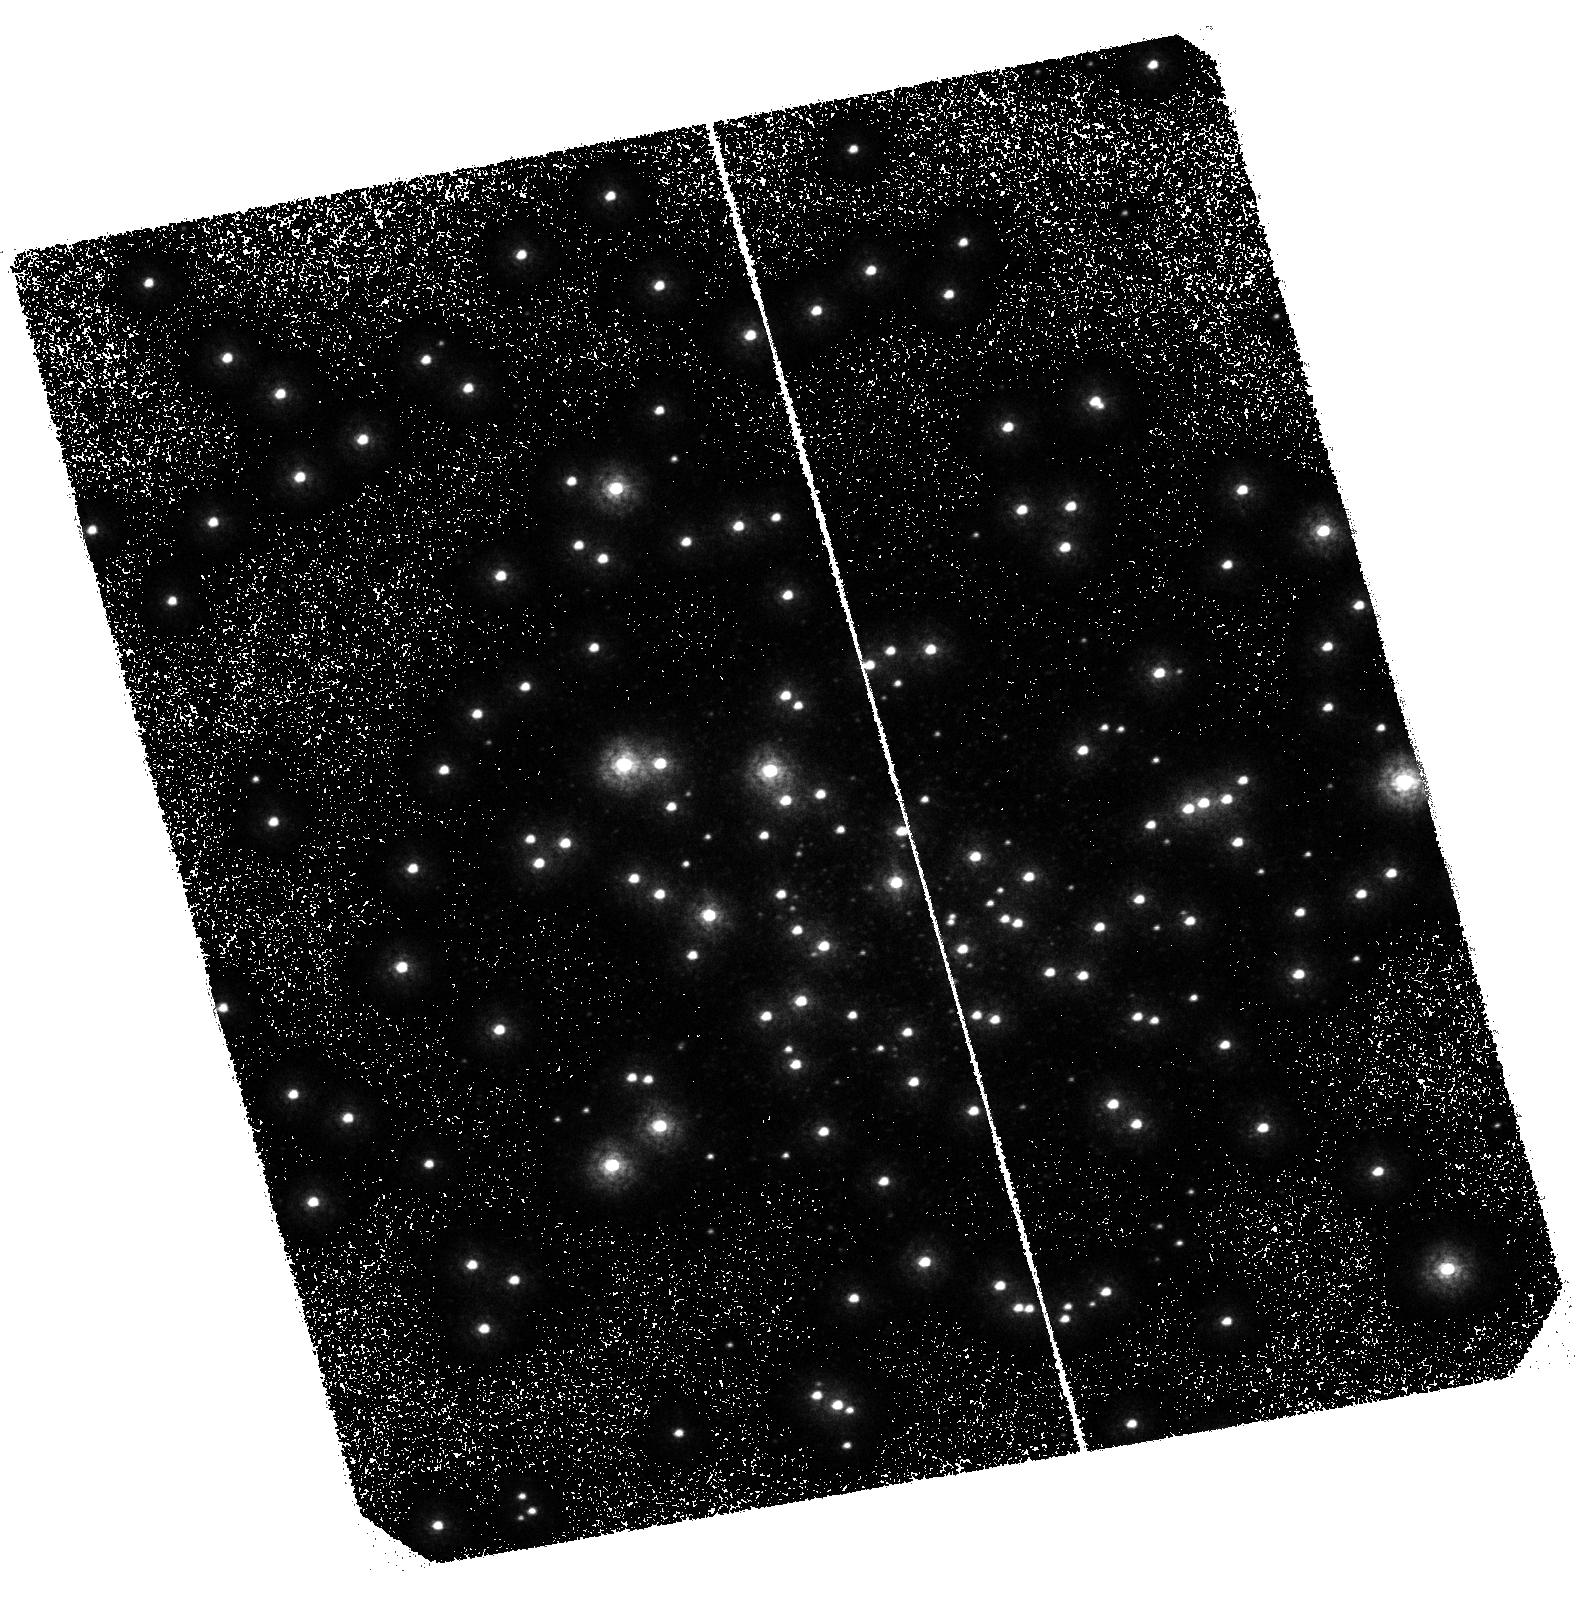
Target: M80. Instrument: ACS/SBC. Filter: F165LP. Exposure: 2.8 h. Observation ID: hst_10183_01_acs_sbc_f165lp_j8y501

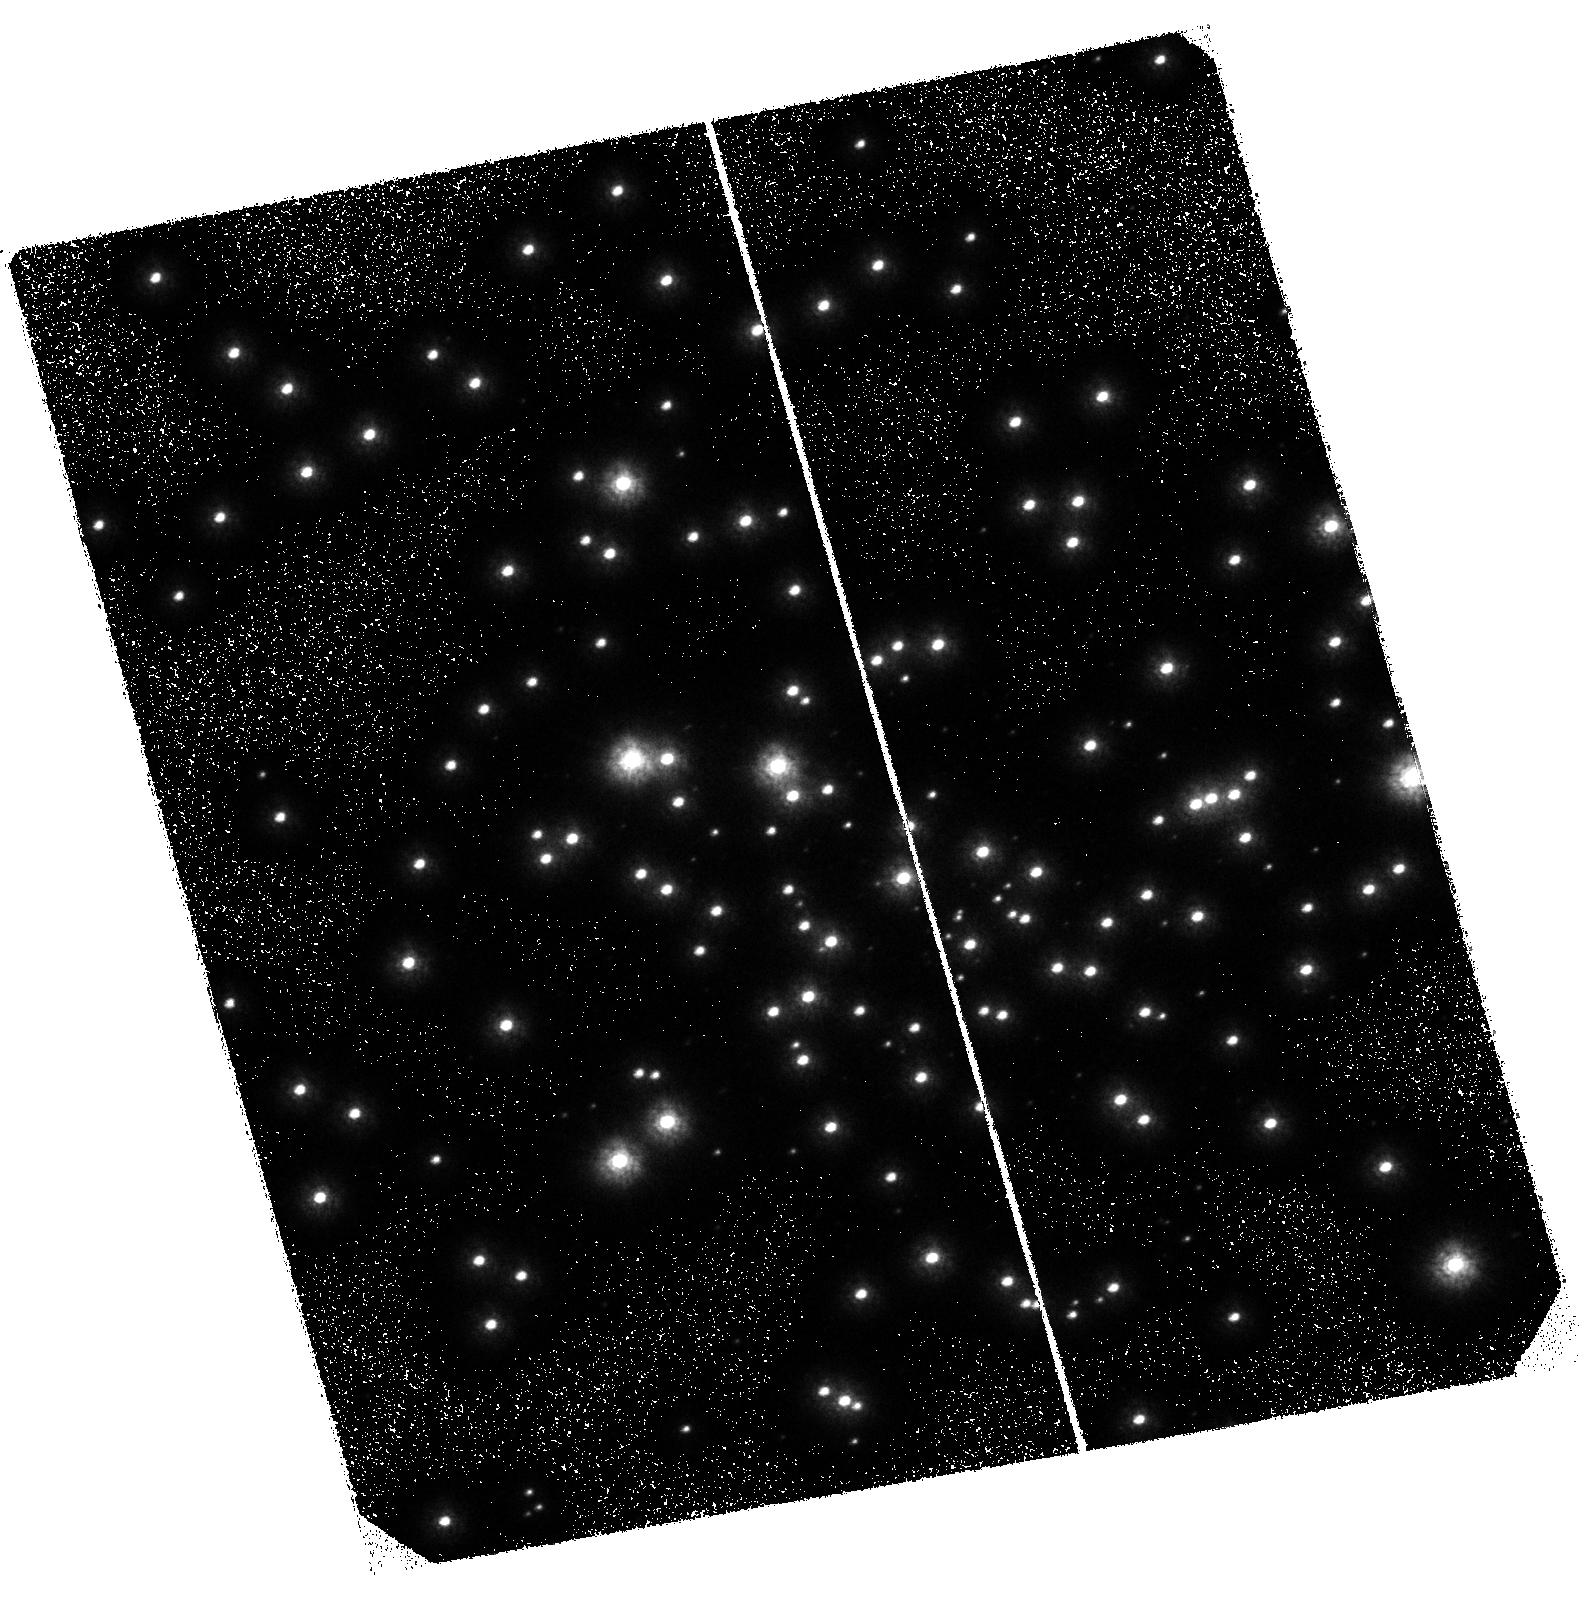
Target: M80. Instrument: ACS/SBC. Filter: F140LP. Exposure: 41 min. Observation ID: hst_10183_03_acs_sbc_f140lp_j8y503

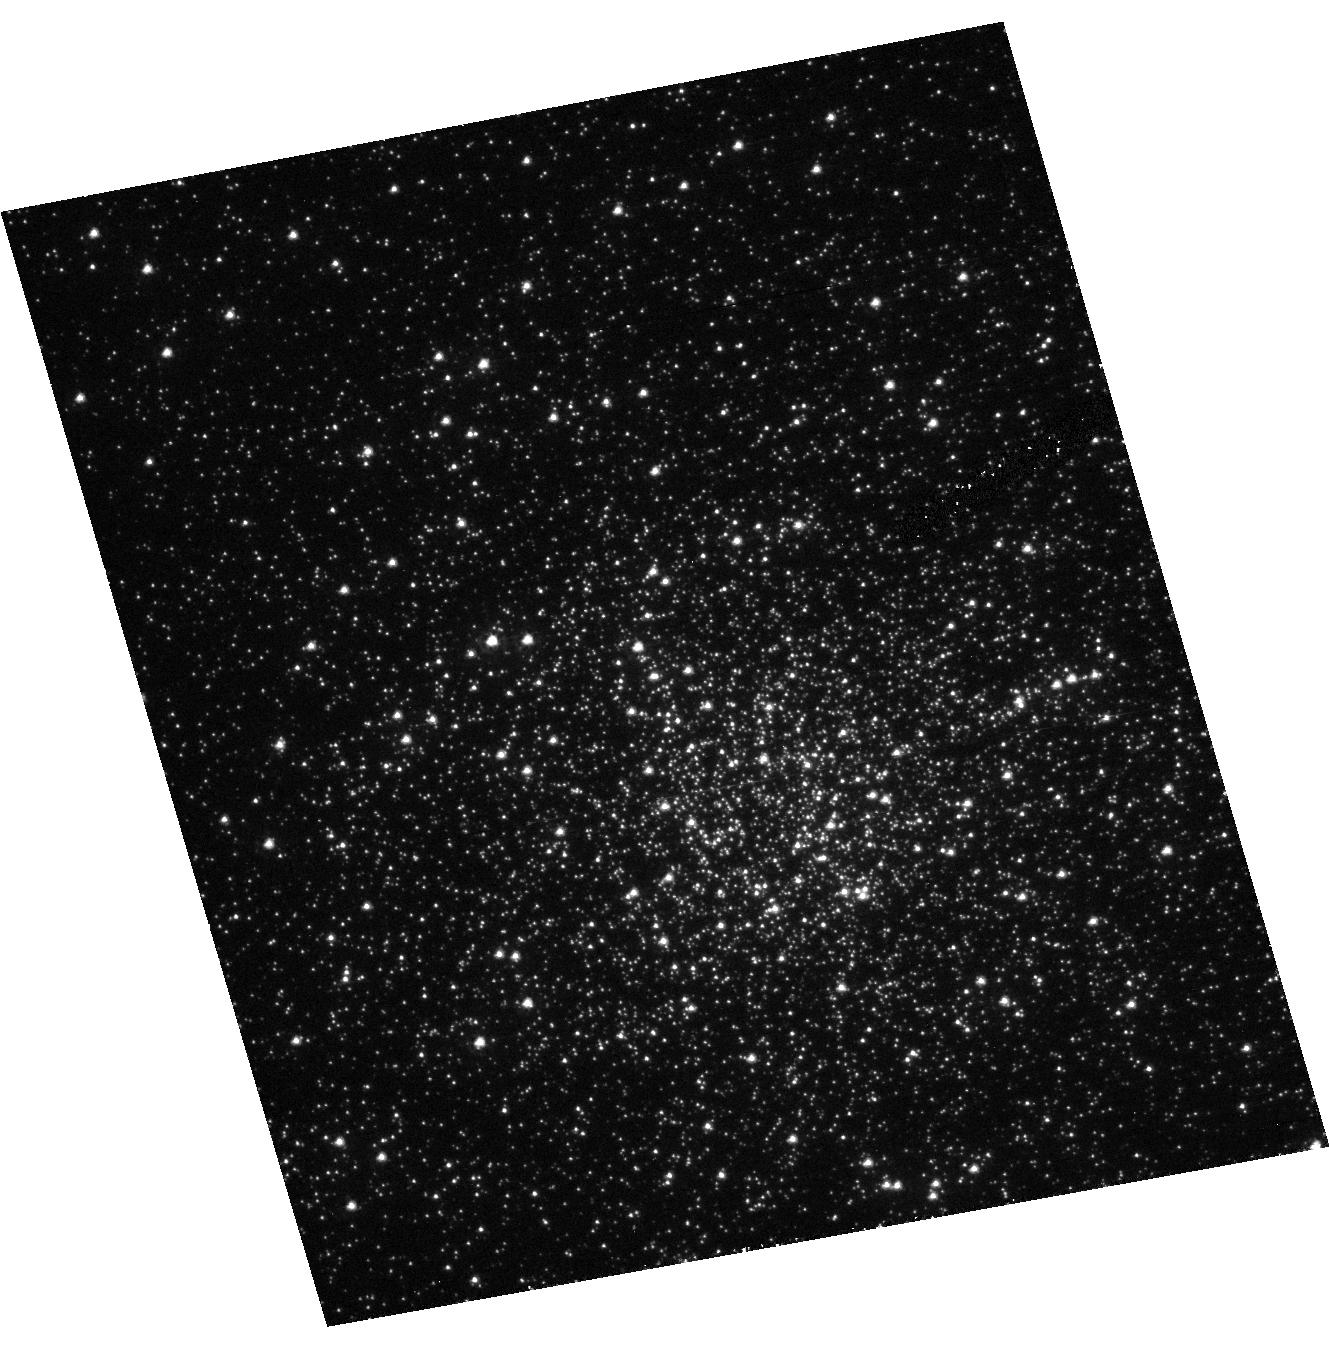
Target: M80. Instrument: ACS/HRC. Filter: F250W. Exposure: 40 min. Observation ID: hst_10183_04_acs_hrc_f250w_j8y504

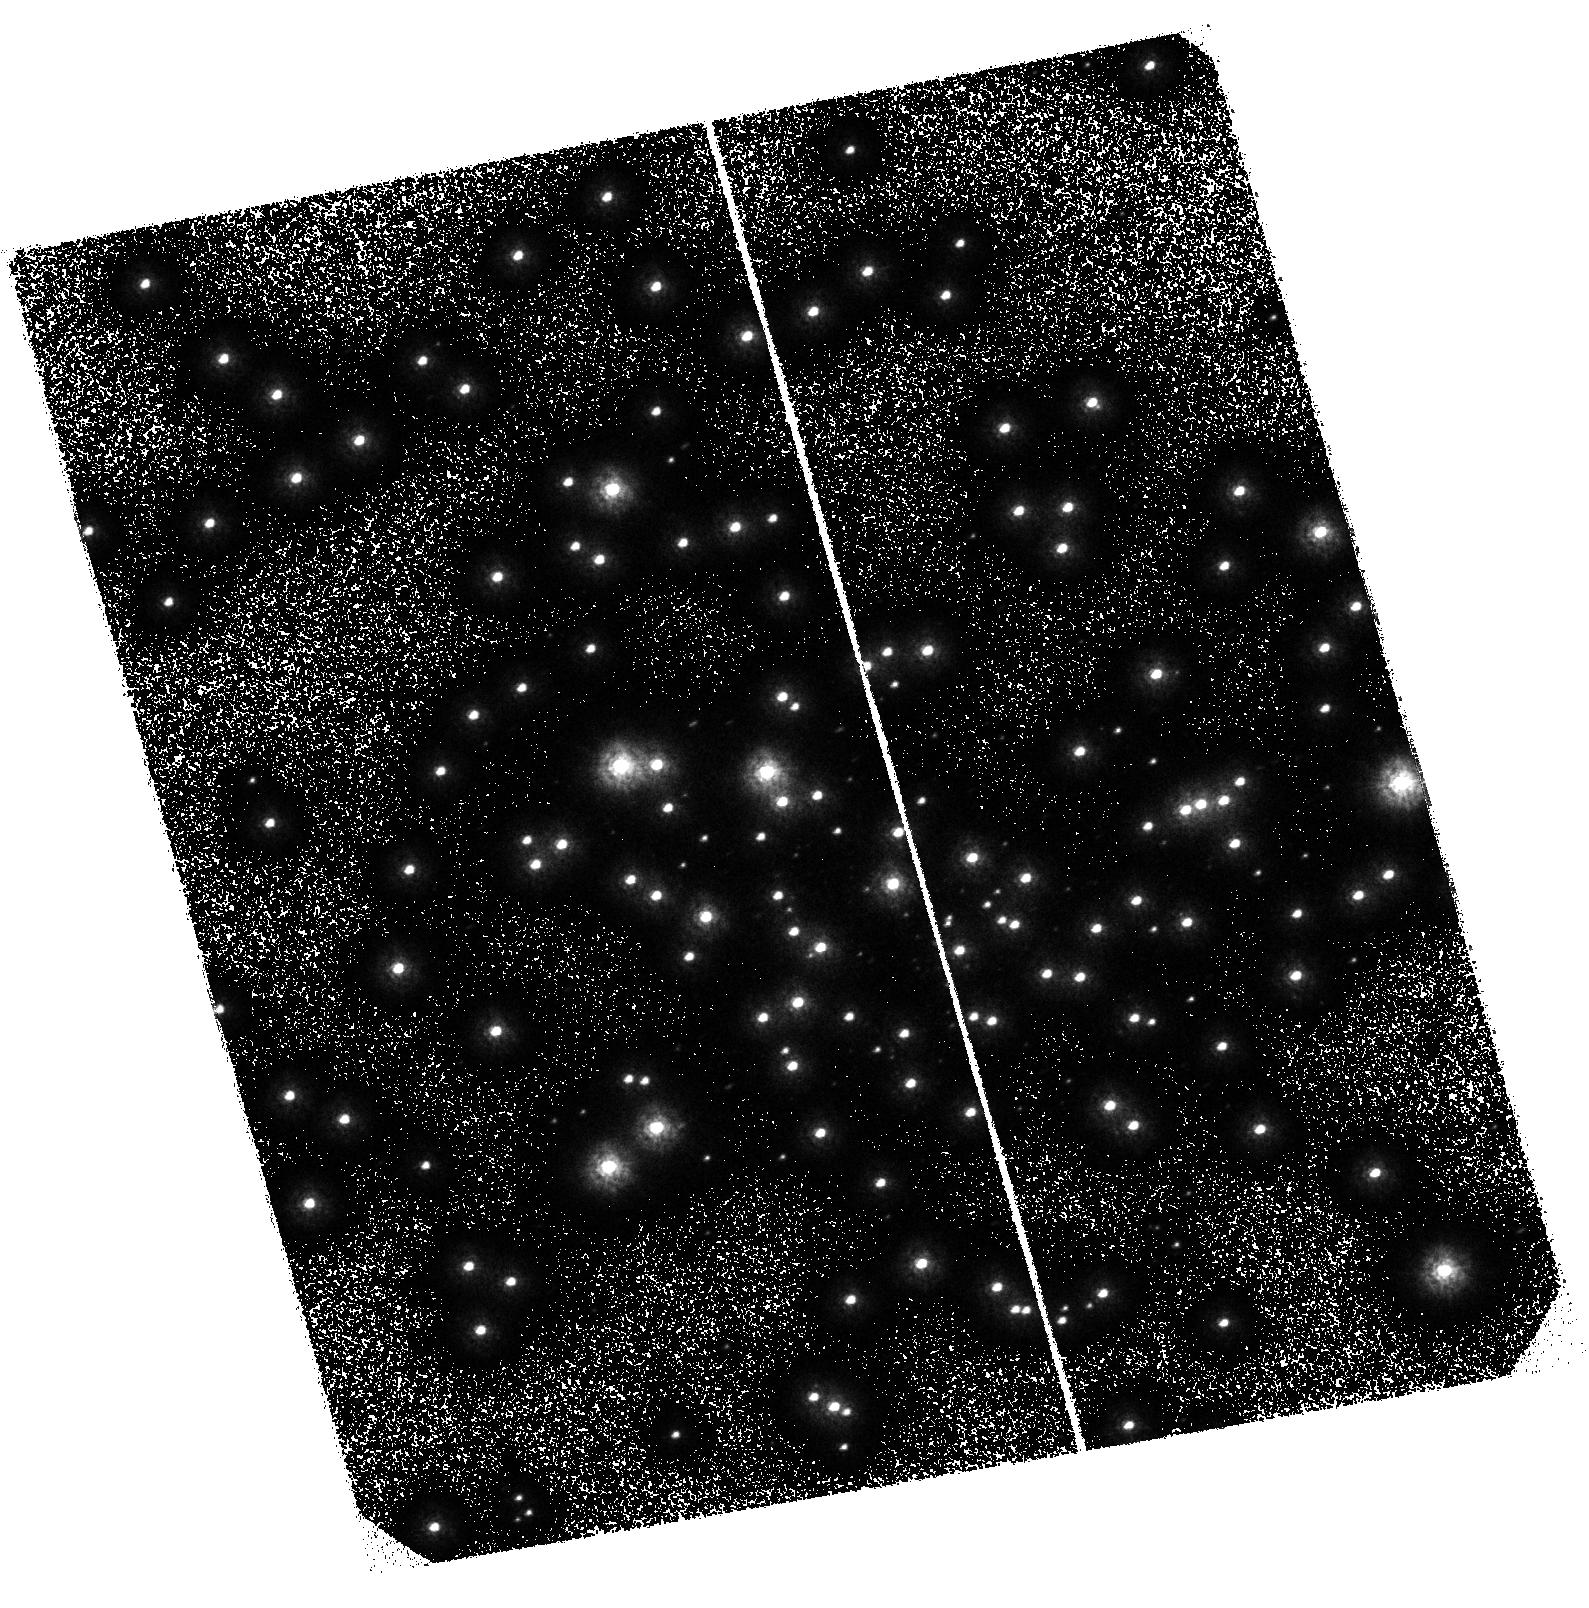
Target: M80. Instrument: ACS/SBC. Filter: F150LP. Exposure: 41 min. Observation ID: hst_10183_02_acs_sbc_f150lp_j8y502

A Deep Far-UV Search for the Interacting Binary Population in M80 (PI: Knigge, Christian)

We propose to carry out a deep, far-ultraviolet (FUV), time-resolved survey for cataclysmic variables (CVs) and other dynamically-formed objects in the globular cluster (GC) M80. This will include a search for FUV counterparts to the 17 Chandra sources in our field of view, which include 2 LMXBs and 5 X-ray selected CV candidates. Our goal is to confirm these sources as interacting binaries and find any additional CVs below the Chandra detection limit. We will achieve this with 6 orbits of FUV imaging with the ACS/SB, plus one additional orbit of NUV imaging with ACS/HRC. Since crowding is not a problem in the FUV, this will yield time-resolved FUV photometry of all blue objects in the cluster core. Our CV census will be both deep enough to be essentially complete and ``broad'' enough to involve all of the following CV characteristics: (1) UV brightness; (2) blue FUV spectral shape; (3) strong CIV and HeII emission; (4) short time-scale ($\sim$ minutes) variability (flickering, WD spin); (6) intermediate time-scale ($\sim$ hours) variability (orbital variations); (7) long time-scale ($\sim$ weeks) variability (dwarf nova eruptions). We will thus uncover the interacting binary population in M80. In addition, our survey will detect numerous blue stragglers and hot white dwarfs, as well as any other blue objects in the central regions of this cluster.